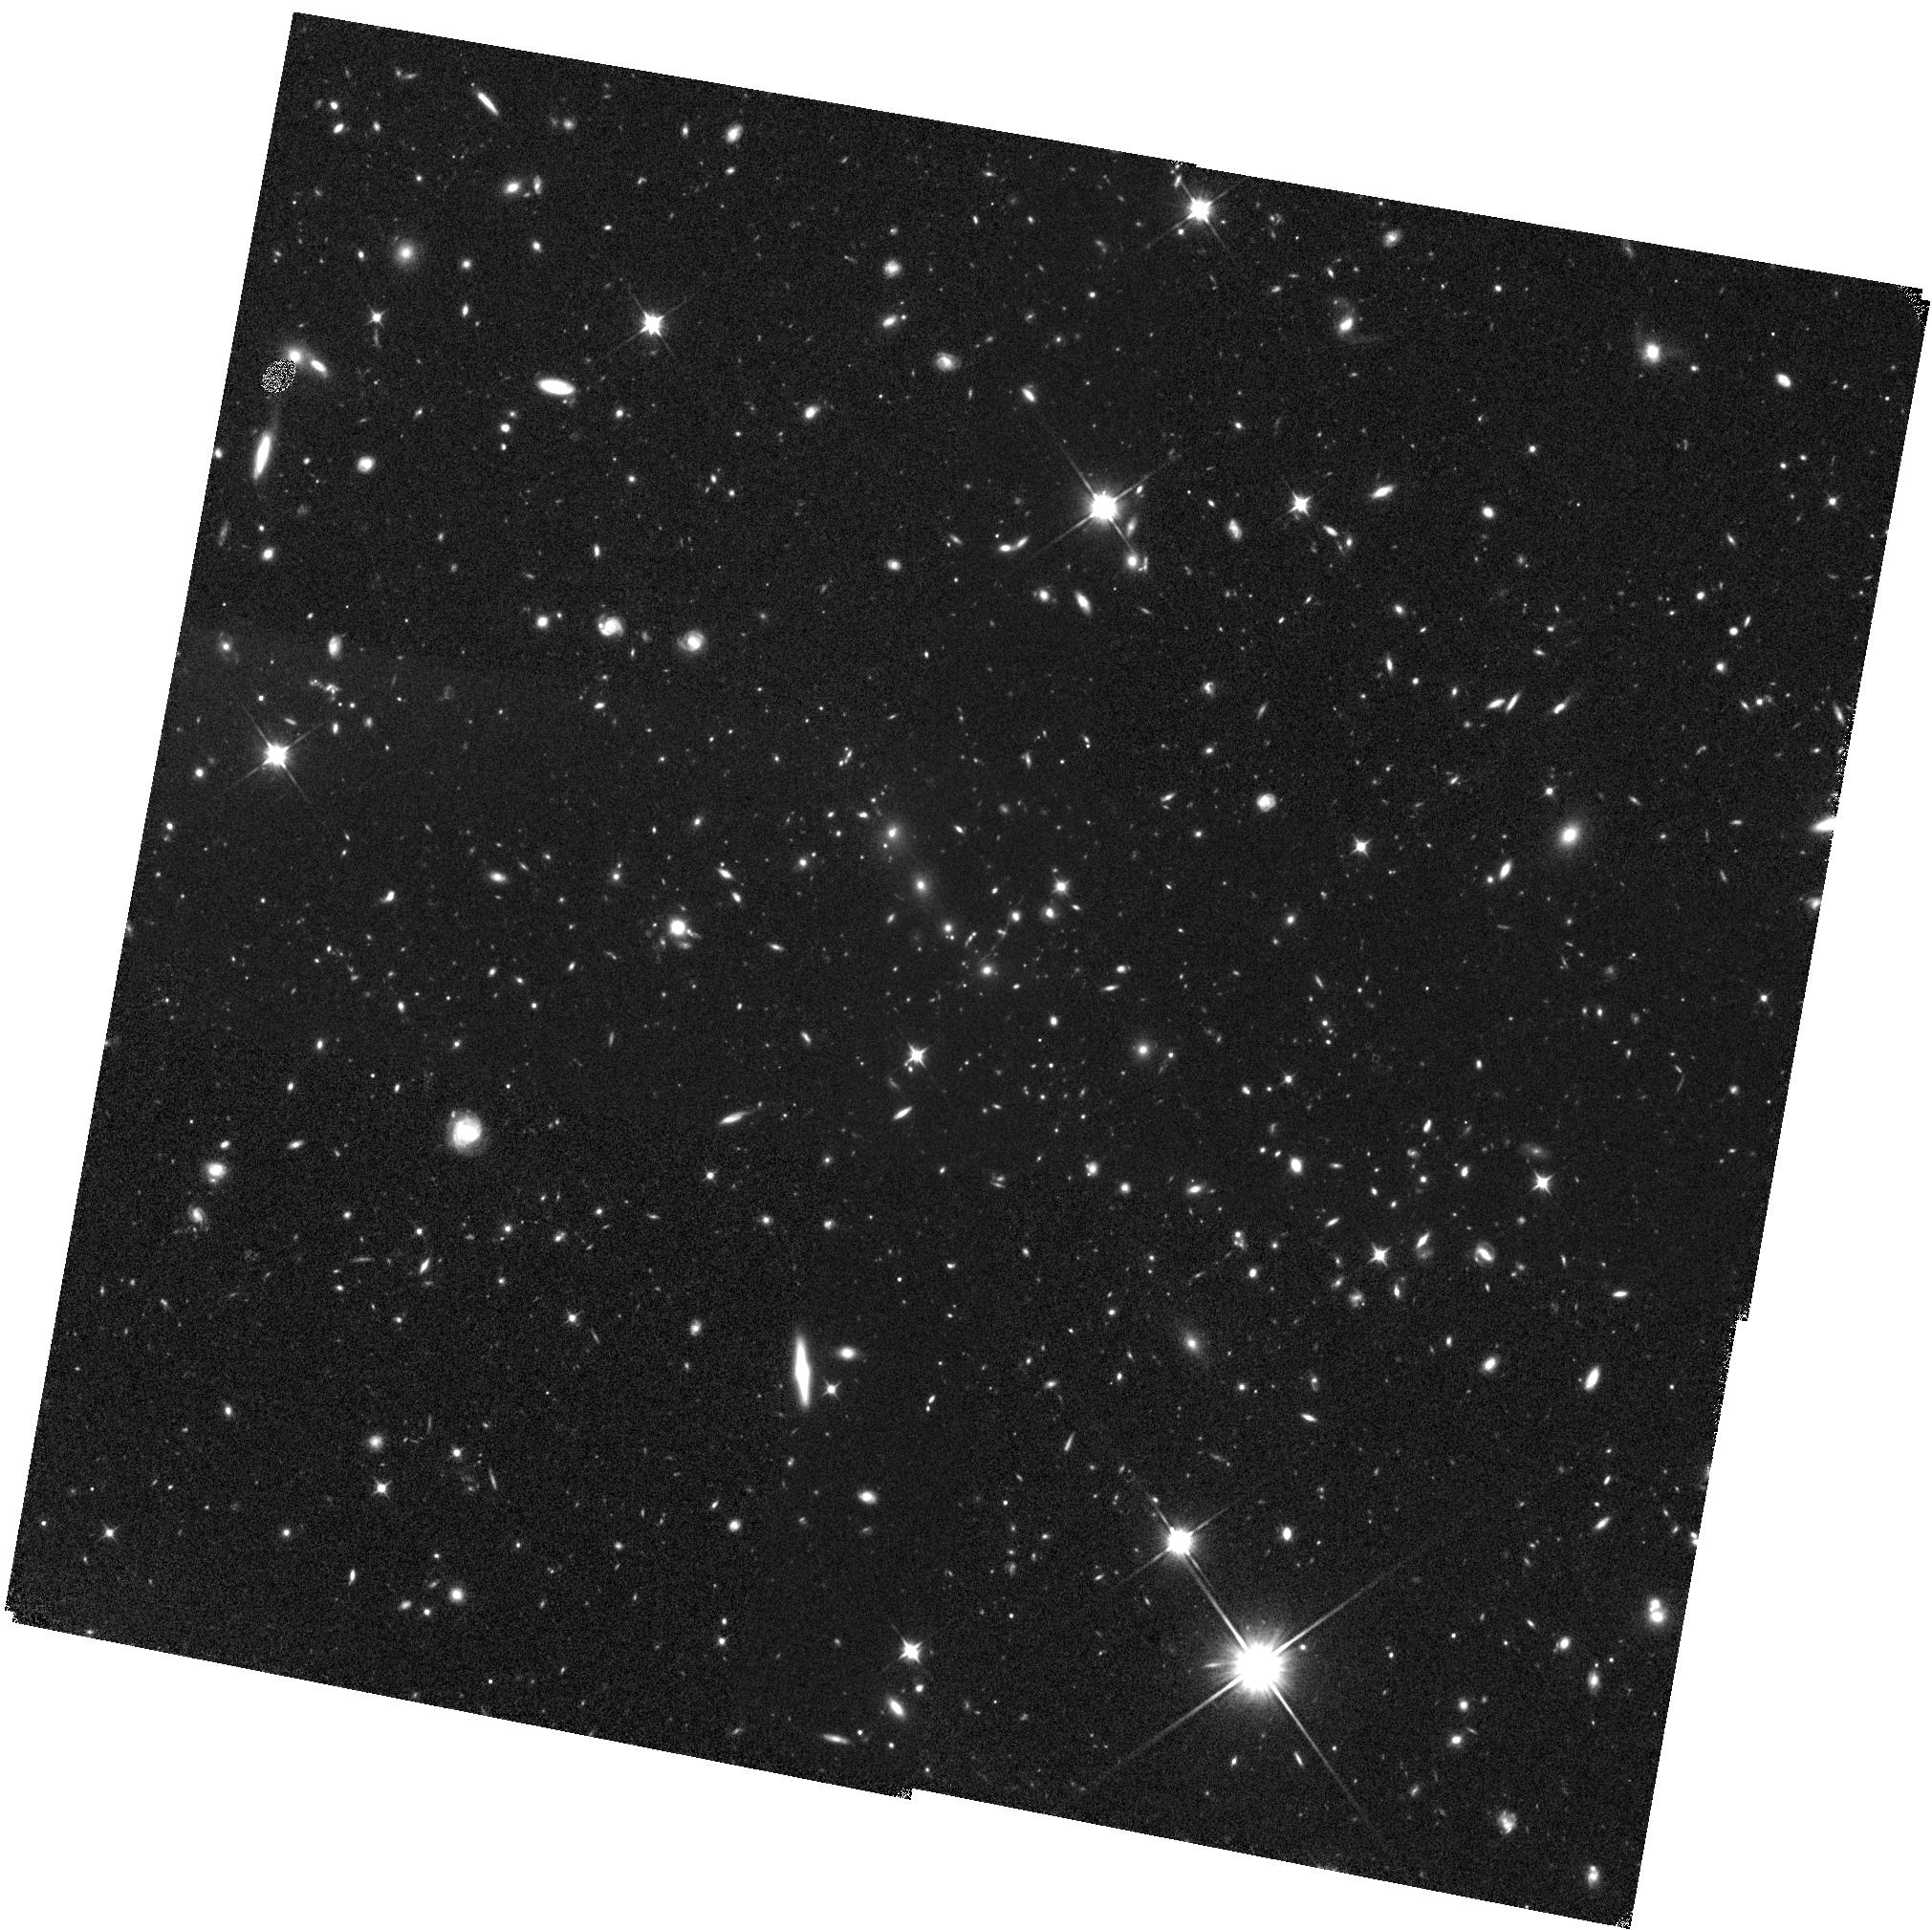
Target: SPT-CLJ0205-5829. Instrument: WFC3/IR. Filter: F110W. Exposure: 43 min. Observation ID: hst_14677_14_wfc3_ir_f110w_id8114

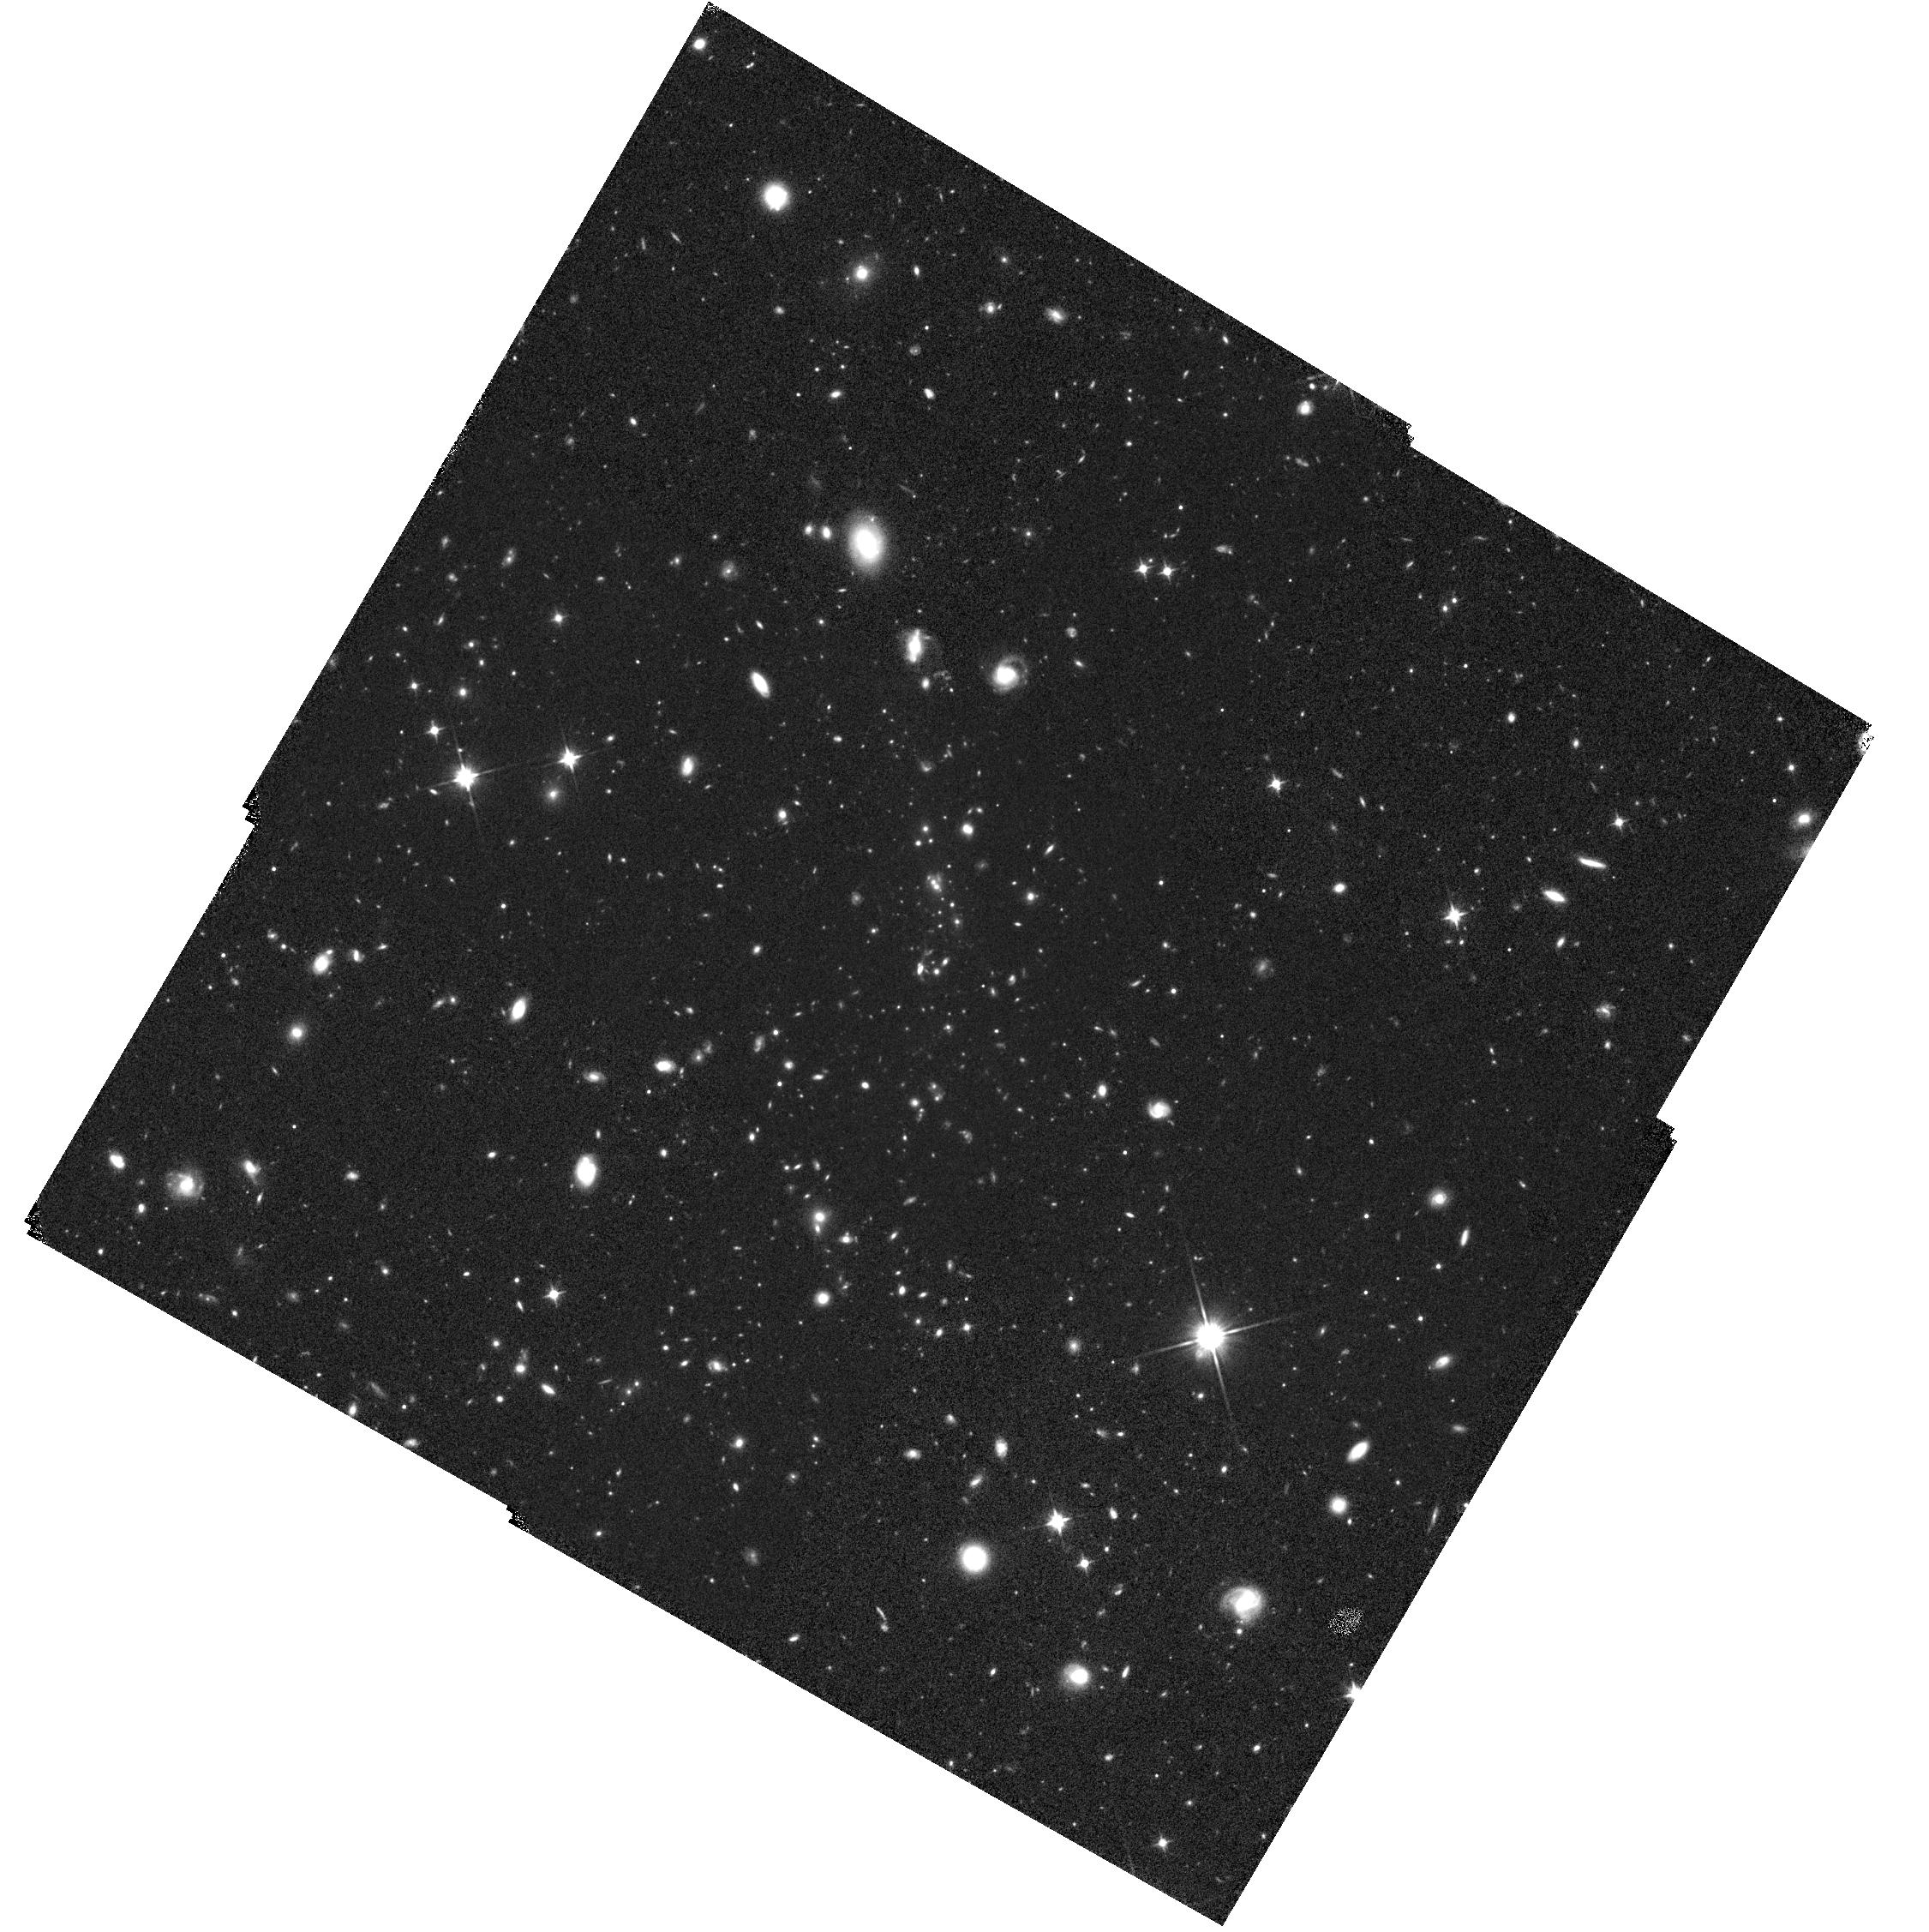
Target: SPT-CLJ0459-4947. Instrument: WFC3/IR. Filter: F110W. Exposure: 42 min. Observation ID: hst_14677_16_wfc3_ir_f110w_id8116

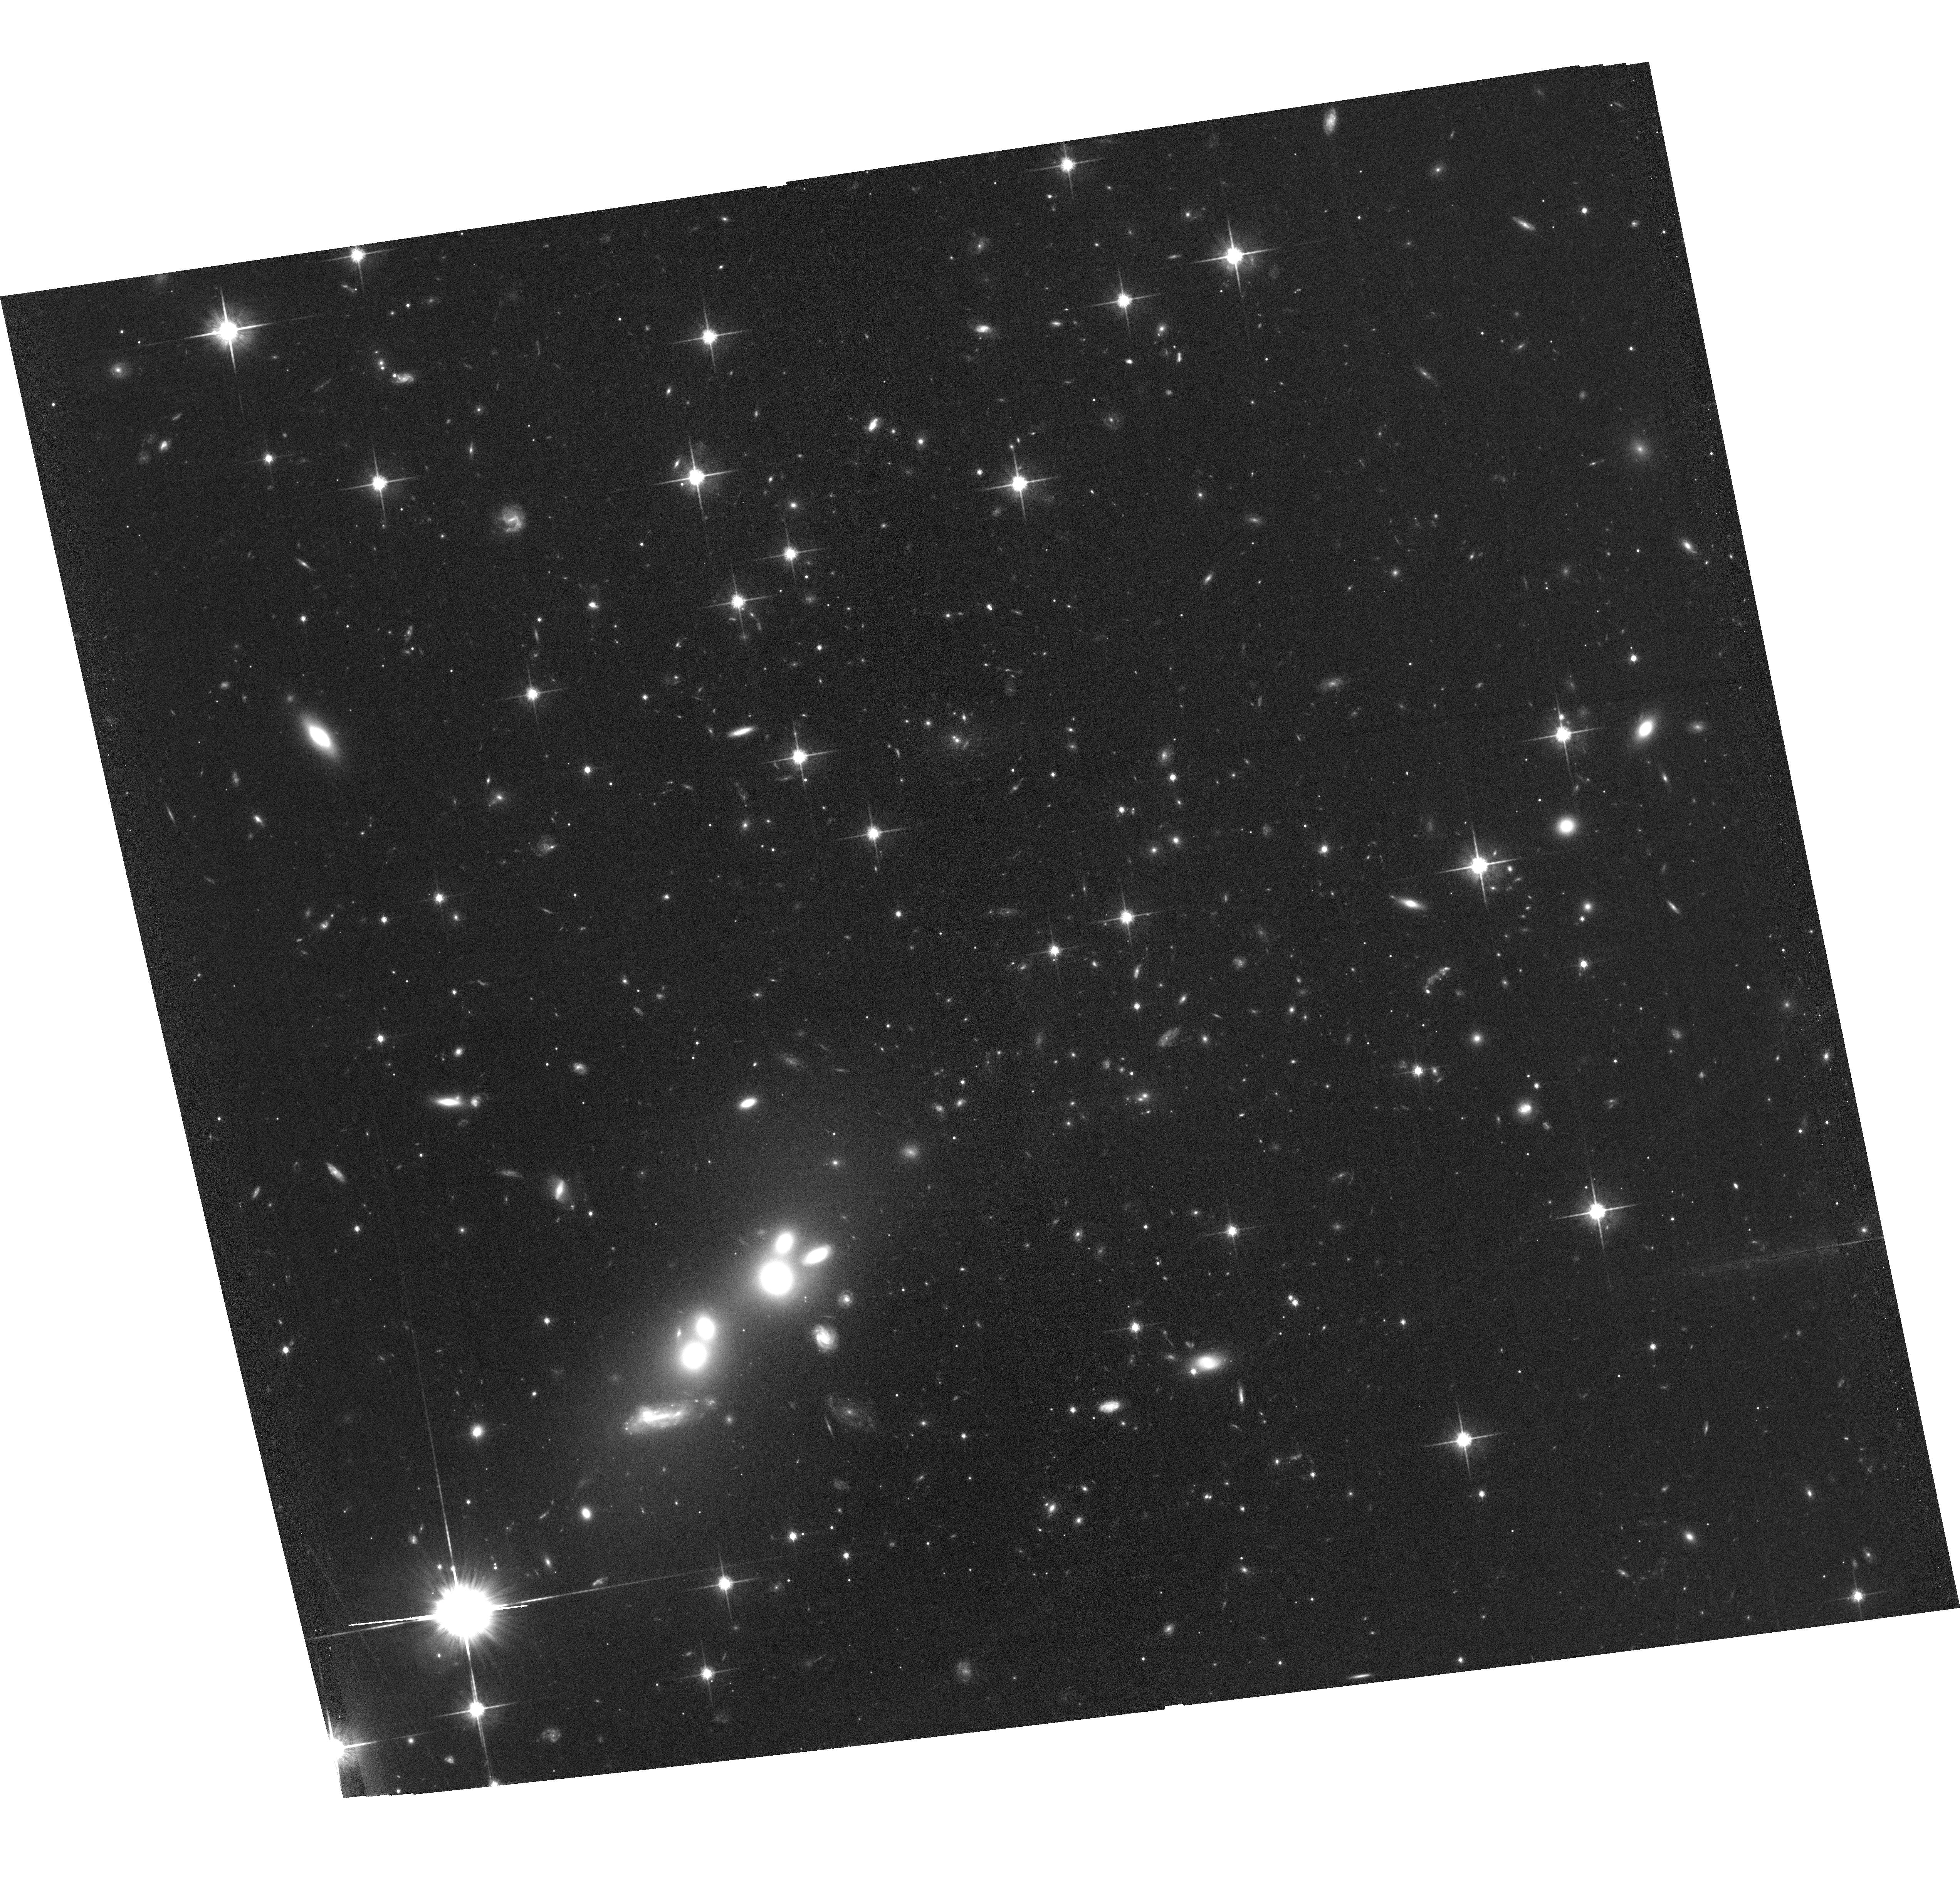
Target: SPT-CLJ0646-6236. Instrument: ACS/WFC. Filter: F814W. Exposure: 1.1 h. Observation ID: hst_14677_07_acs_wfc_f814w_jd8107

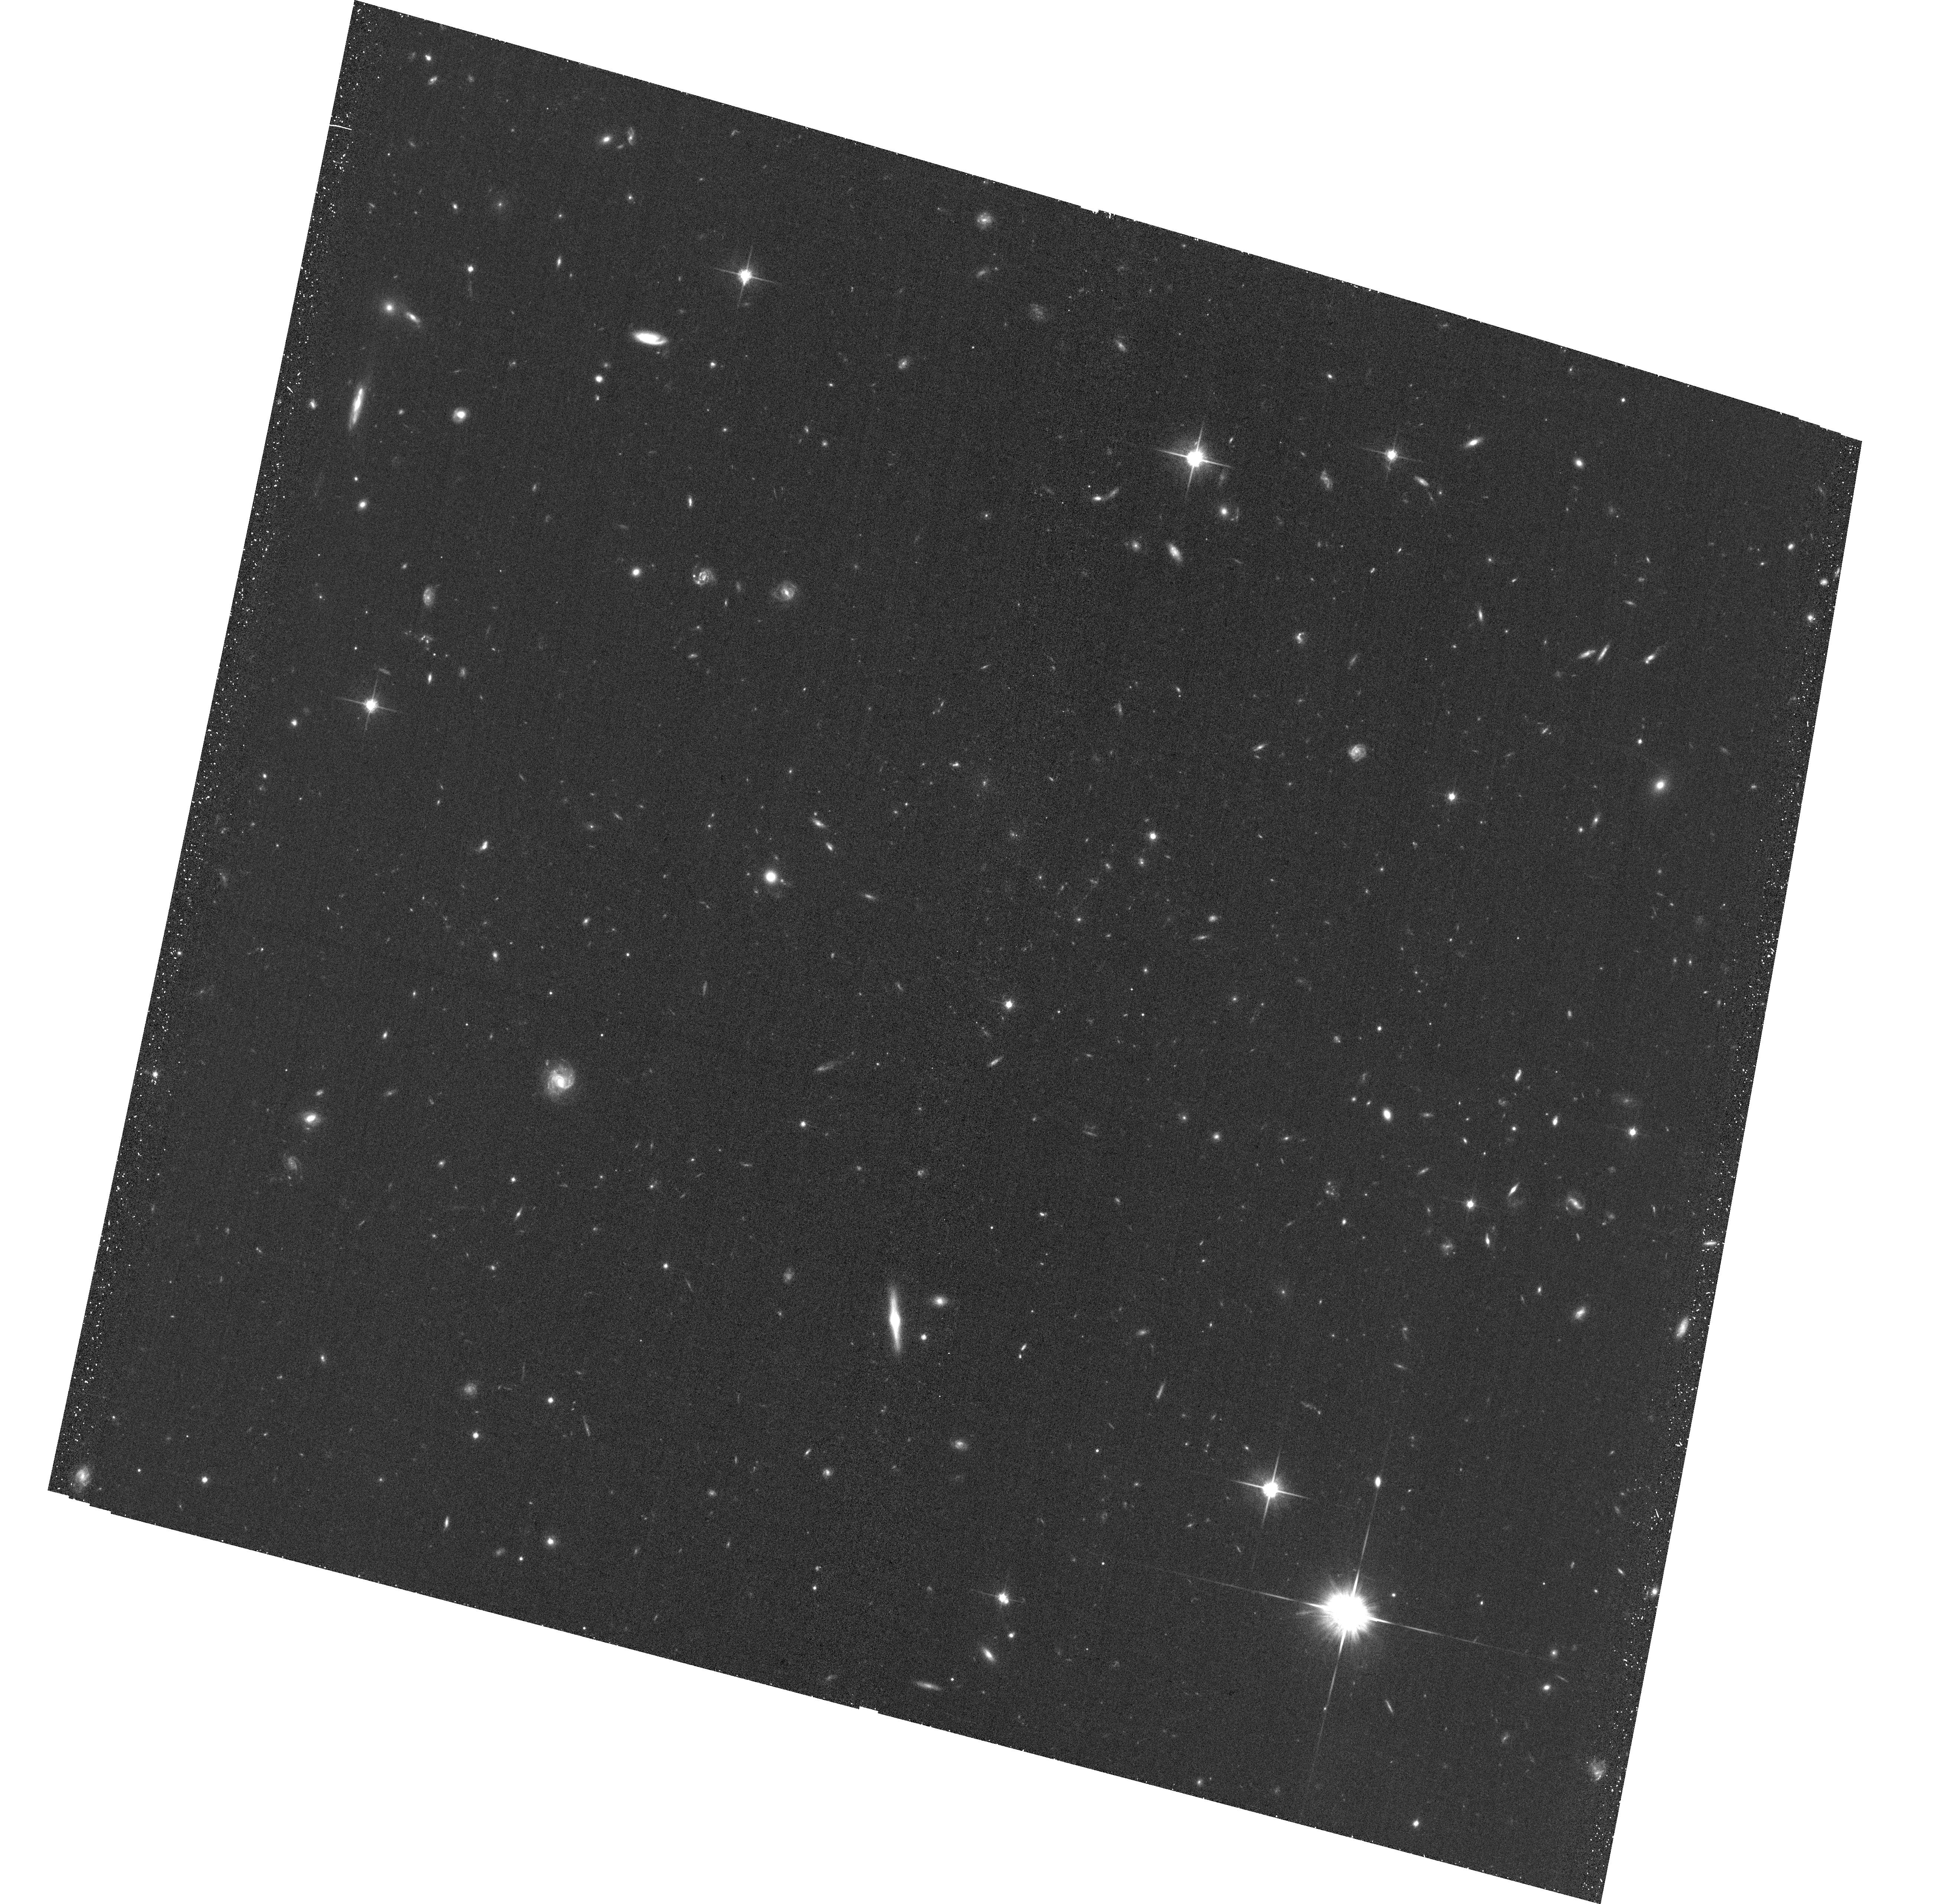
Target: SPT-CLJ0205-5829-OFFSET. Instrument: ACS/WFC. Filter: F814W. Exposure: 30 min. Observation ID: hst_14677_02_acs_wfc_f814w_jd8102

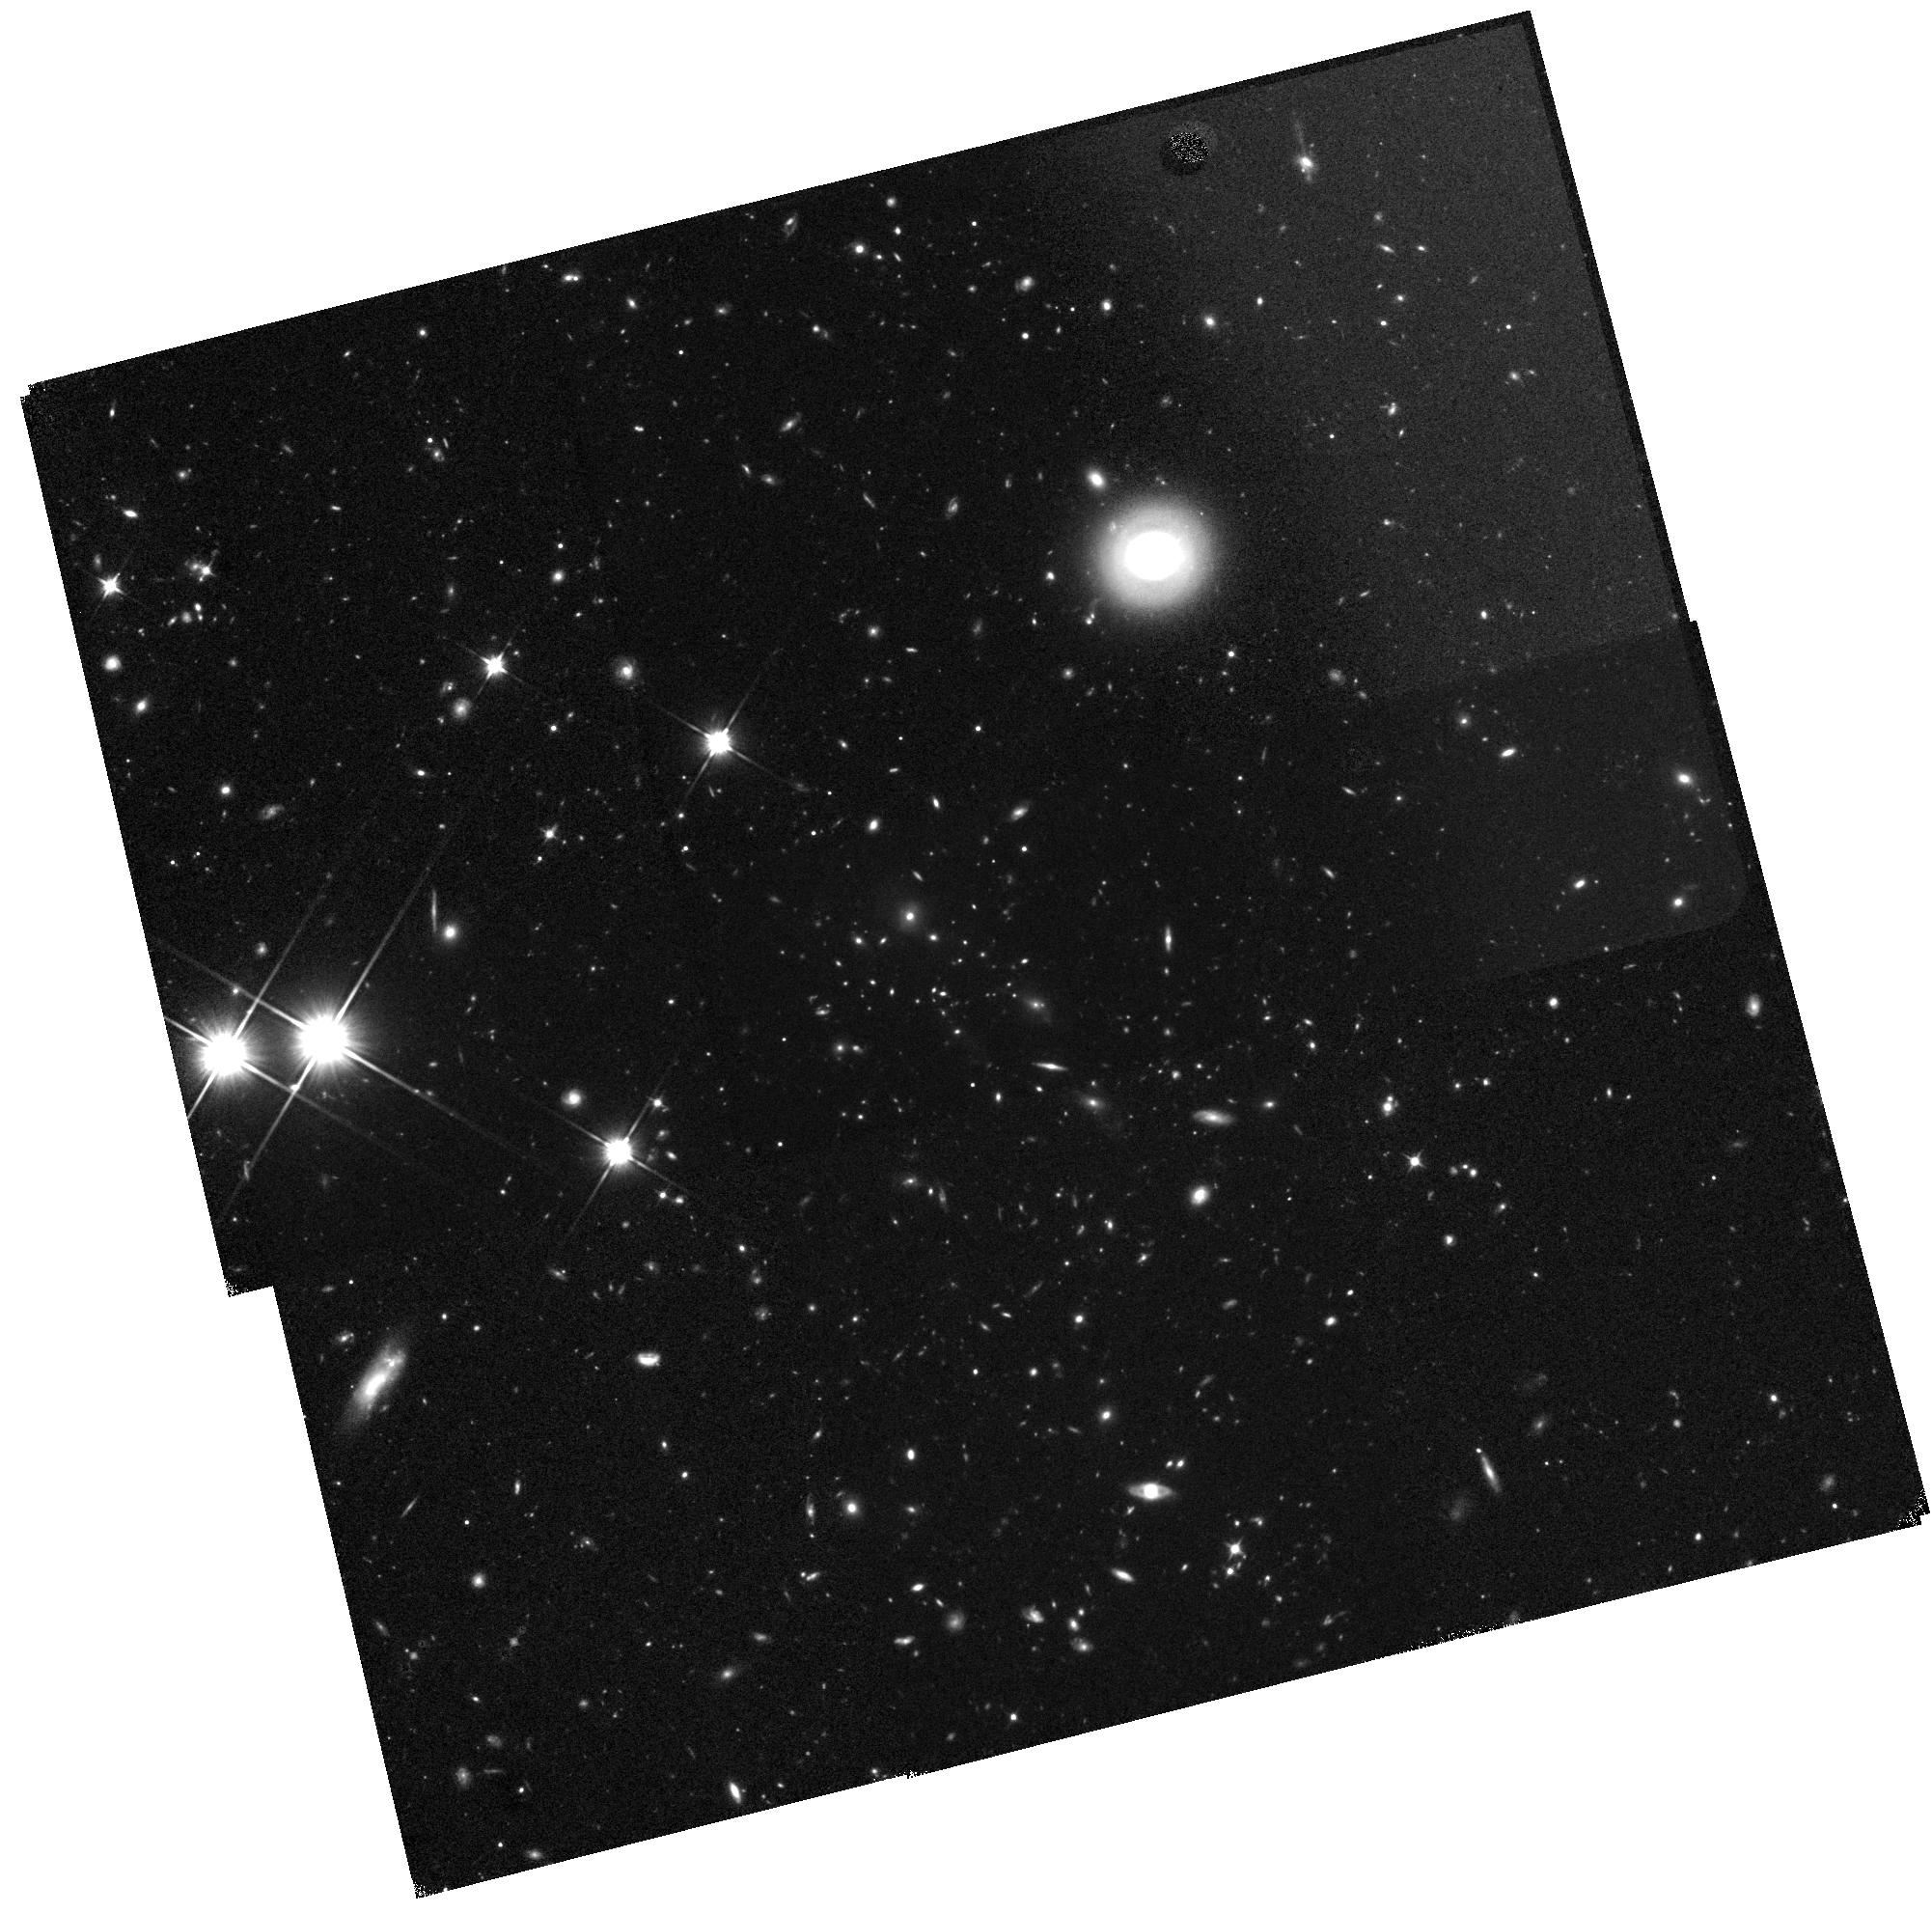
Target: SPT-CLJ0313-5334. Instrument: WFC3/IR. Filter: F110W. Exposure: 41 min. Observation ID: hst_14677_15_wfc3_ir_f110w_id8115

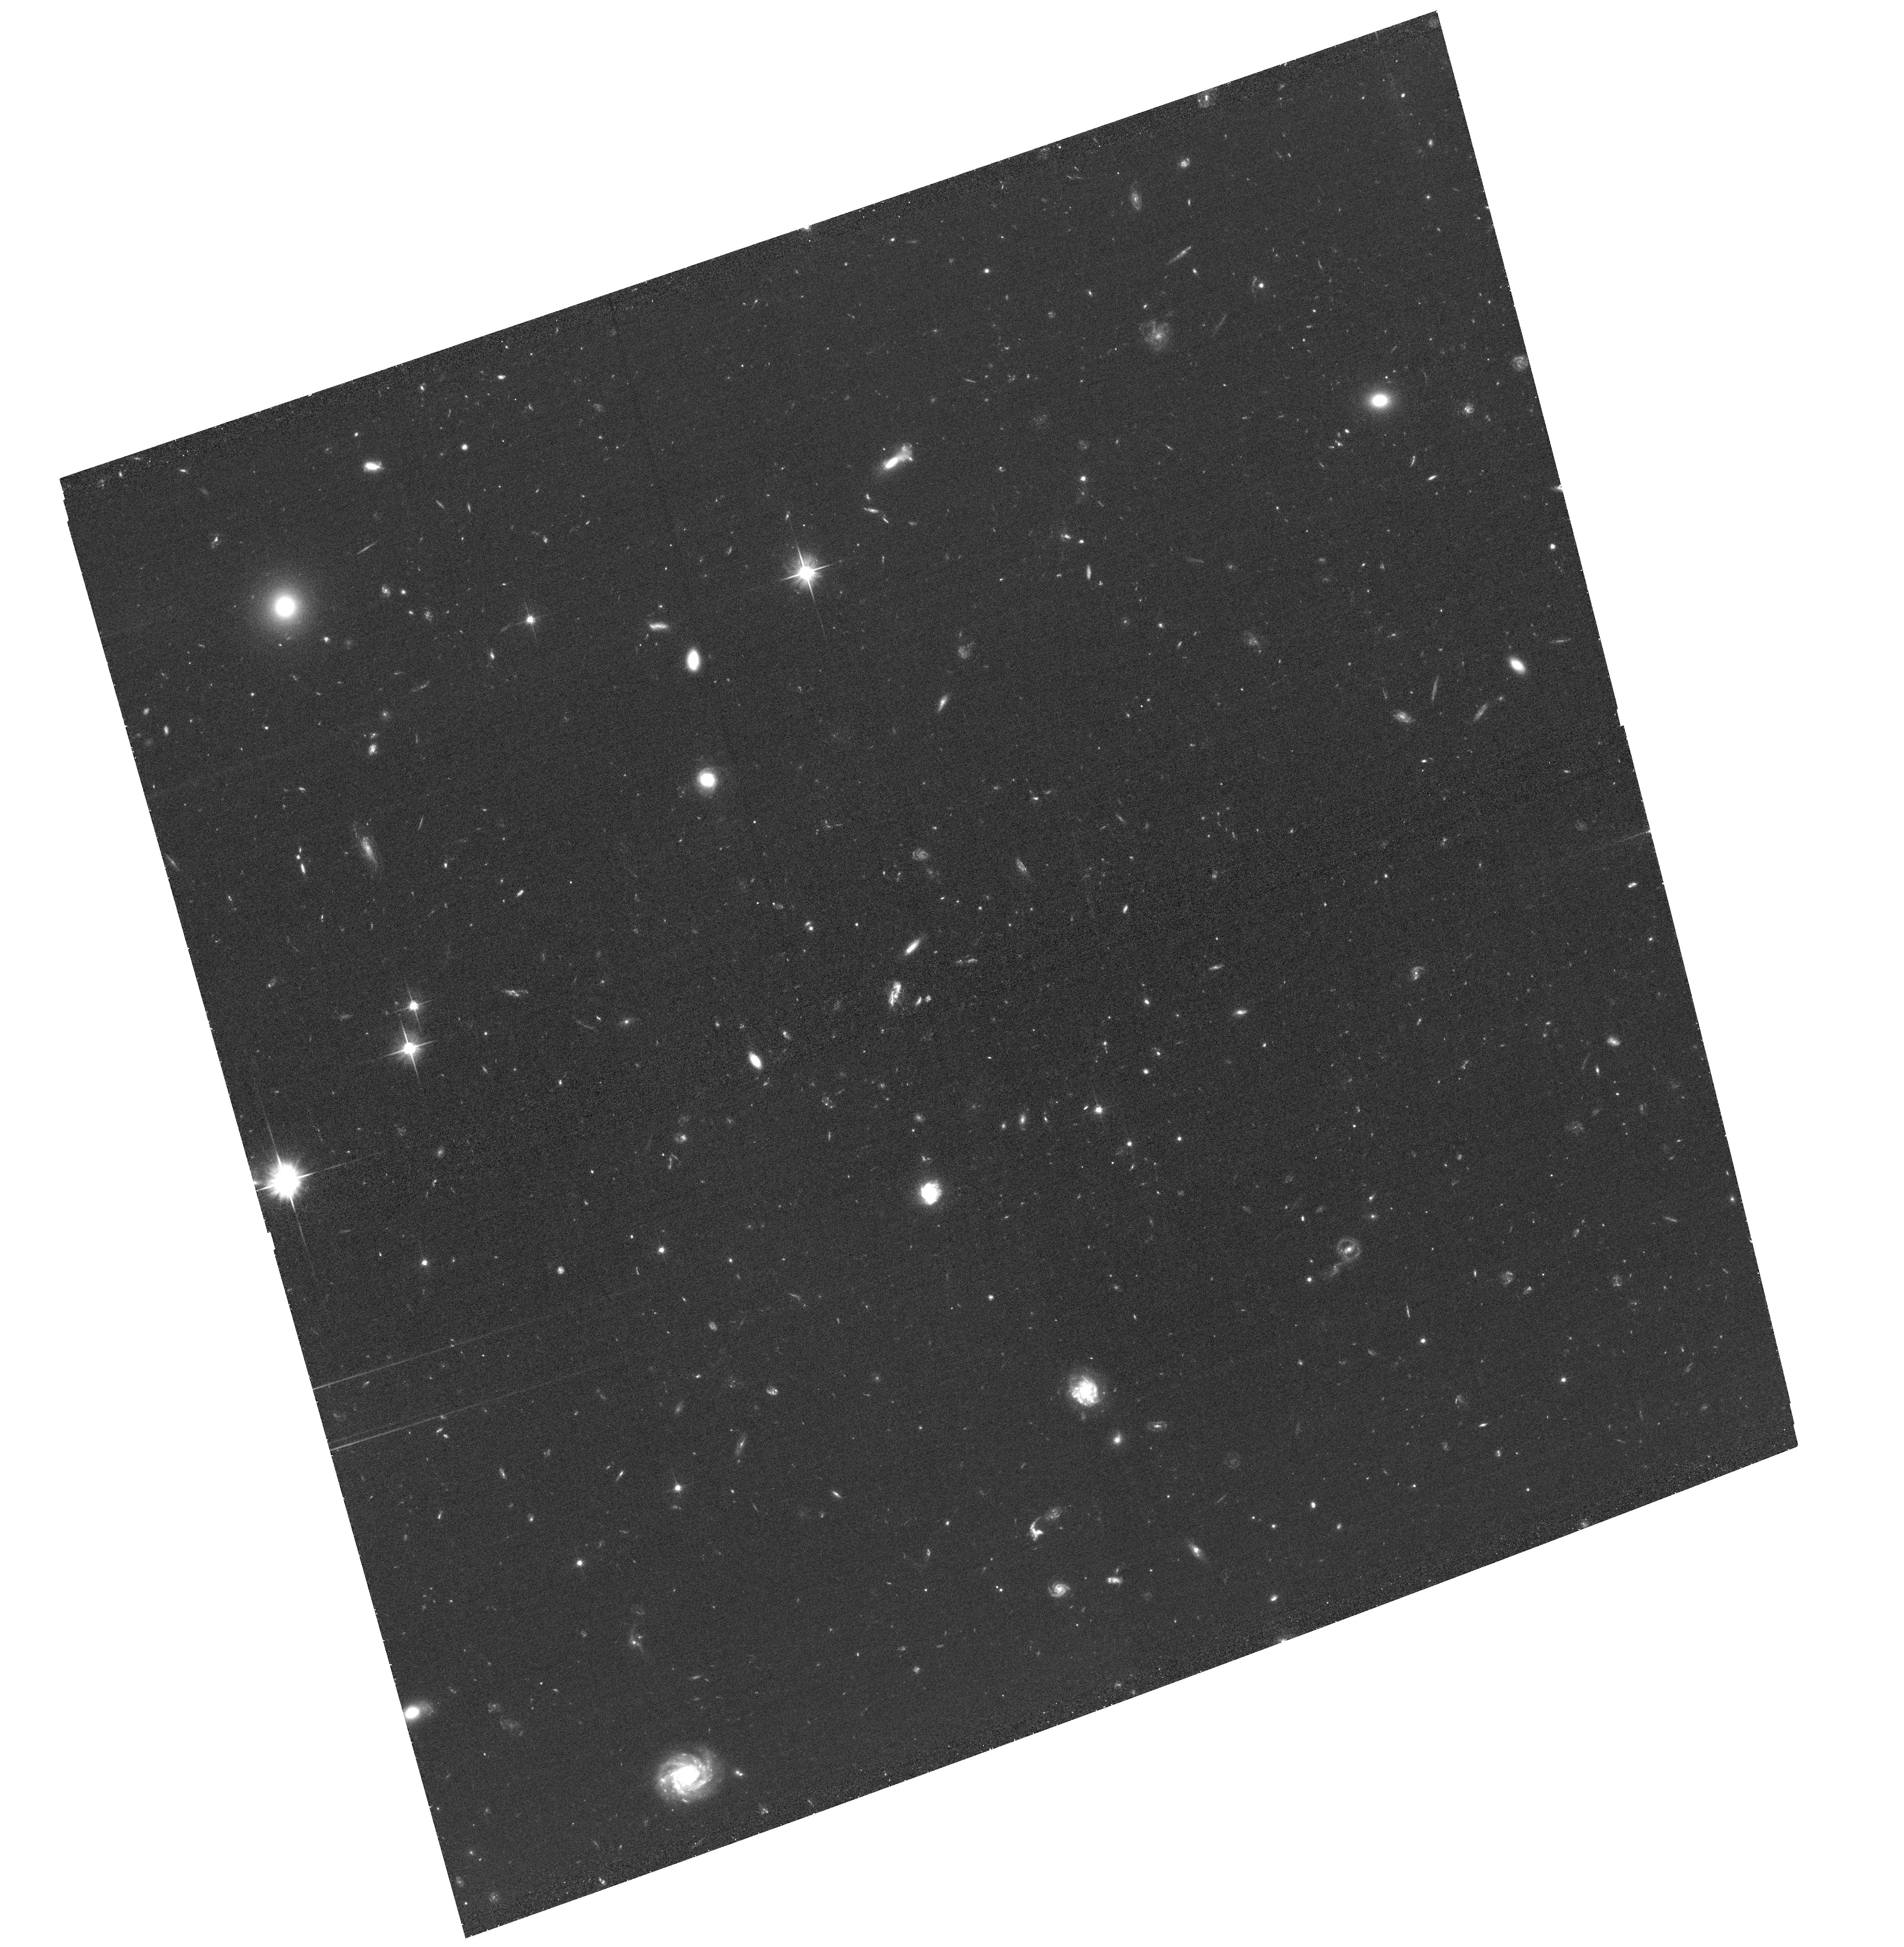
Target: SPT-CLJ0156-5541. Instrument: ACS/WFC. Filter: F606W. Exposure: 52 min. Observation ID: hst_14677_01_acs_wfc_f606w_jd8101

Probing the most distant high-mass galaxy clusters from SPT with HST weak lensing observations (PI: Schrabback, Tim)

We propose an HST weak gravitational lensing study of nine high-mass galaxy clusters which constitute the strongest Sunyaev-Zel'dovich (SZ) detections in the 2500 deg^2 South Pole Telescope SZ Survey at redshifts z>1.2. These measurements will provide the first weak lensing constraints on the cluster mass scale at such high redshifts (median ~1.4) for an SZ-selected cluster sample, enabling astrophysical and cosmological investigations in a previously unexplored regime. The proposed program will complete a very rich multi-wavelength data set that also includes Spitzer and deep Chandra observations for all clusters. By incorporating existing observations and exploiting Continuous Viewing Zone opportunities we can complete HST imaging in three high-throughput filters out to the clusters' virial radii within a moderate orbit request. These data will provide both key components needed for the weak lensing analysis: robust shape measurements and the photometric removal of cluster members and preferential selection of the lensed background galaxies. This program provides an important step to prepare for investigations of much larger cluster samples, which will soon be available at these redshifts thanks to the latest generation of SZ experiments.